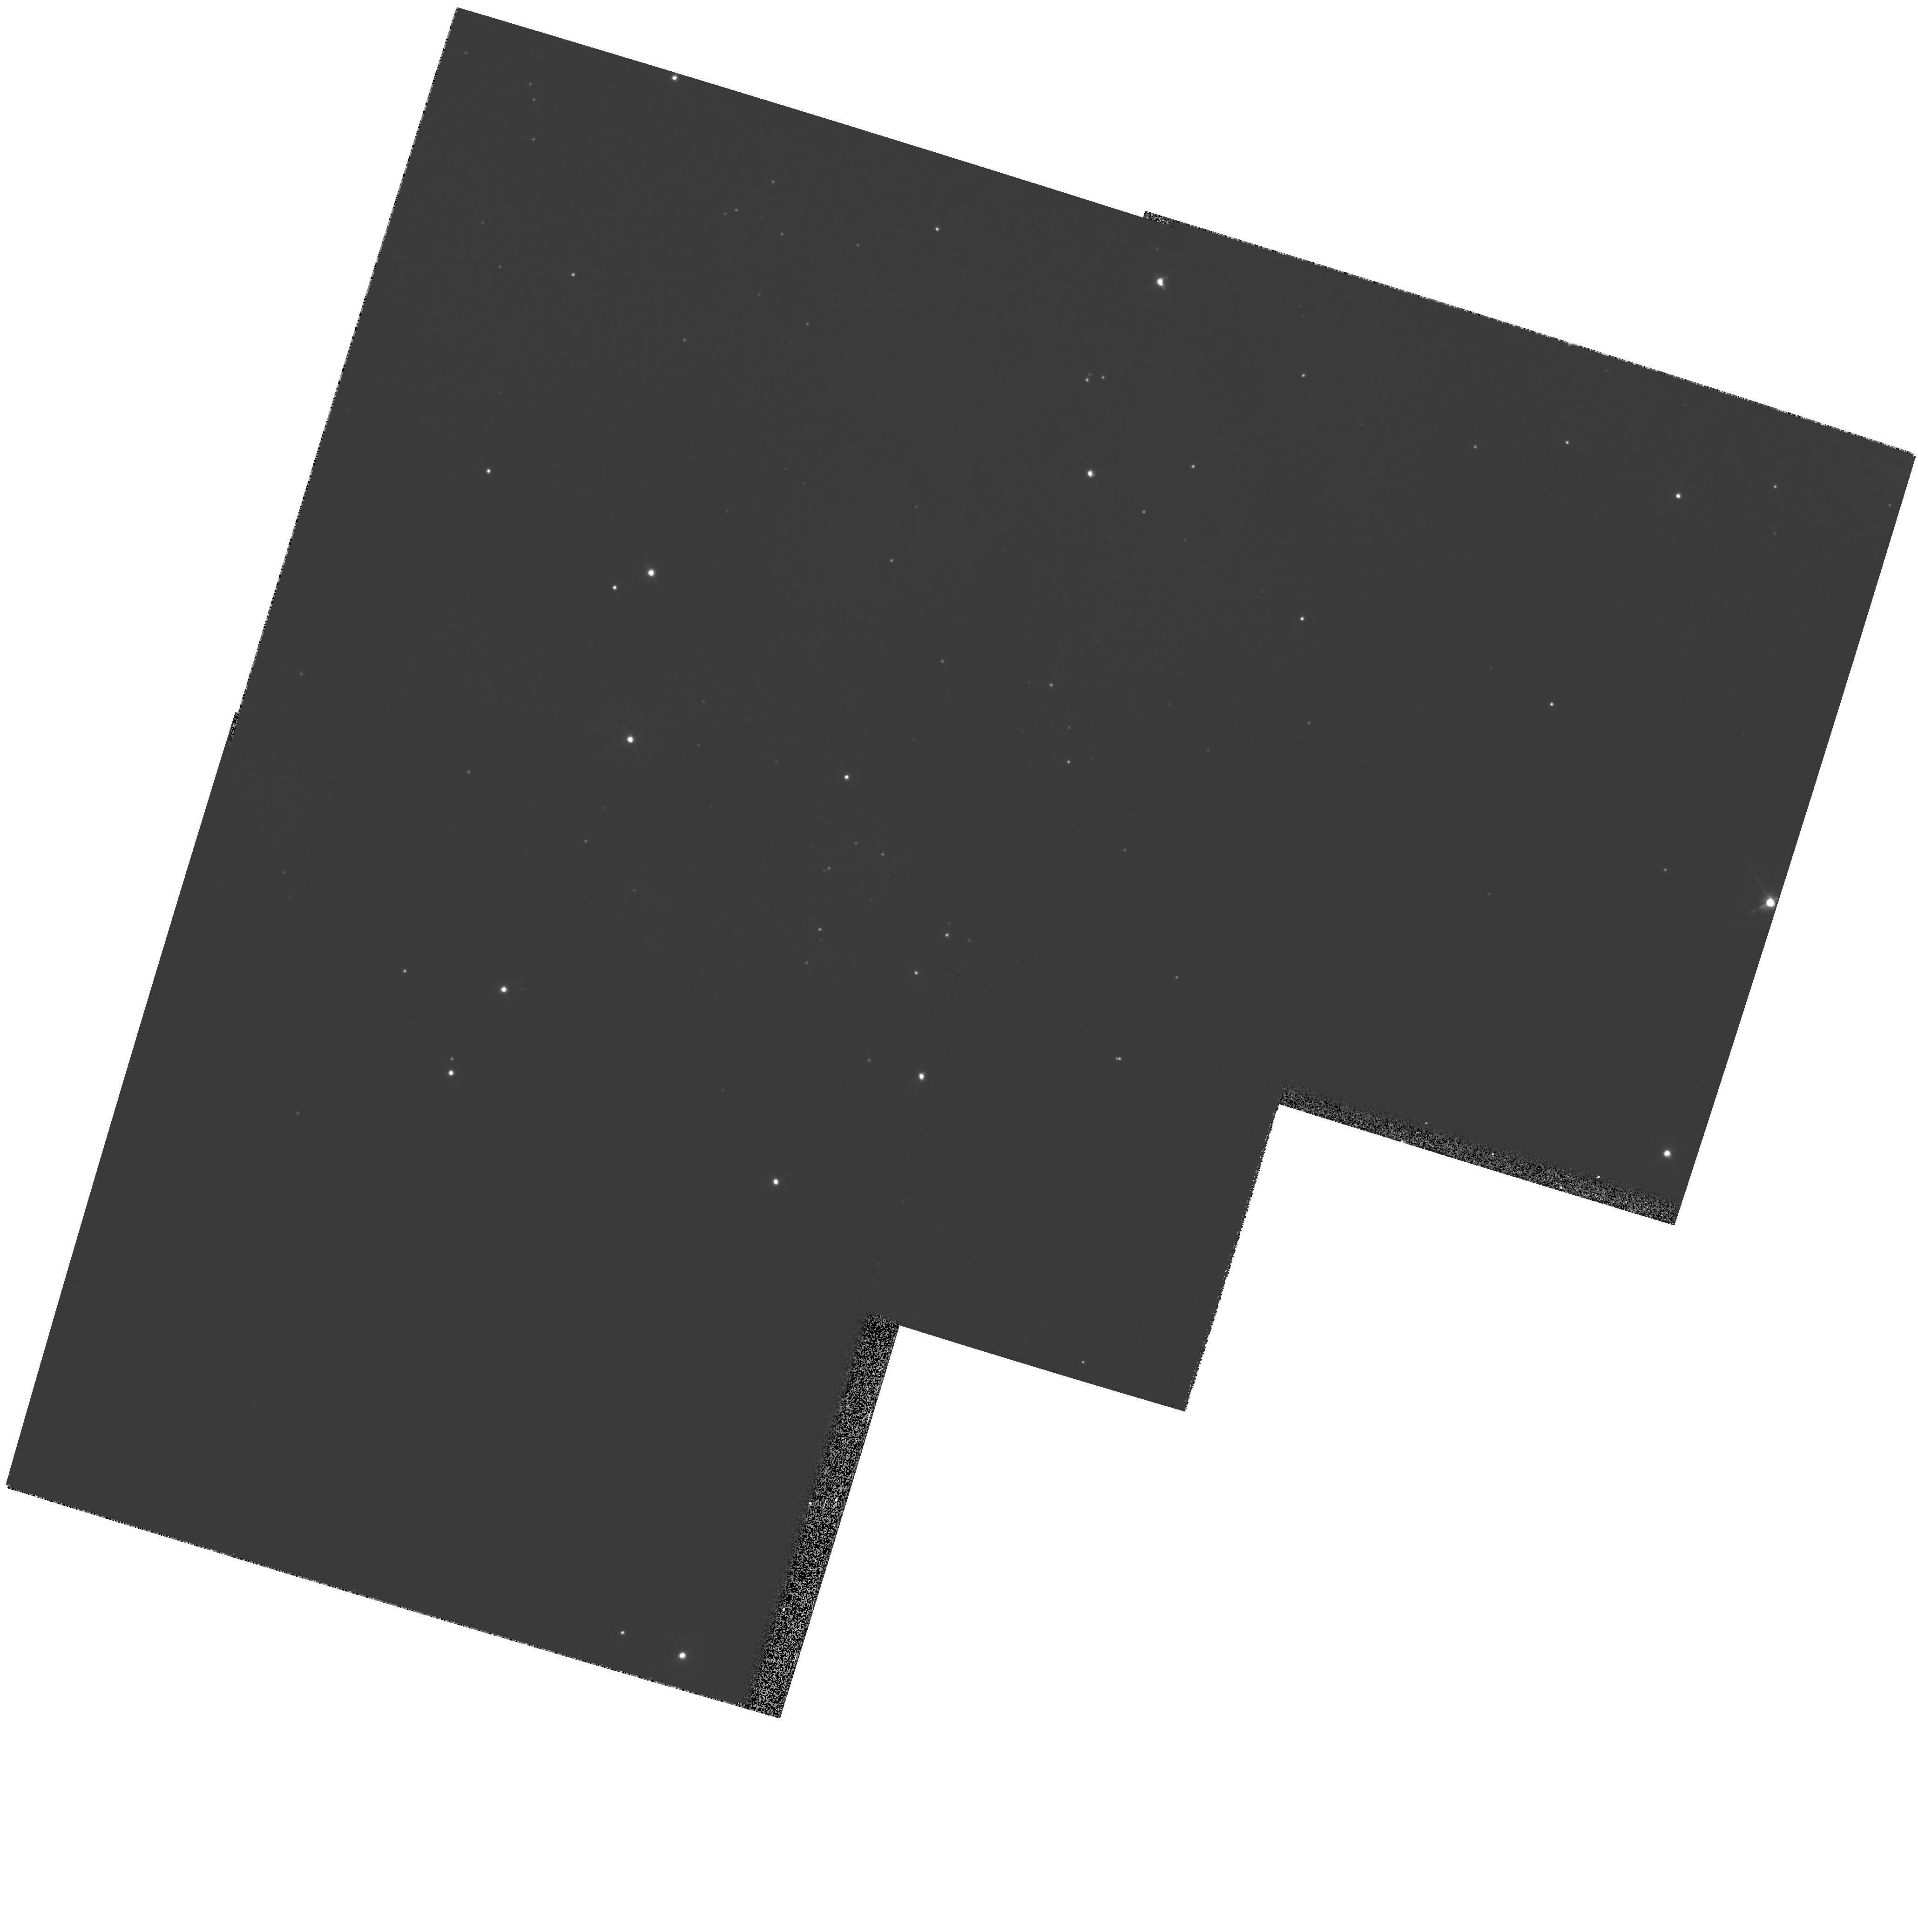
Target: NGC281-WEST
Instrument: WFPC2/PC
Filter: F814W
Exposure: 7 min
Observation ID: hst_8713_01_wfpc2_pc_f814w_u64i01

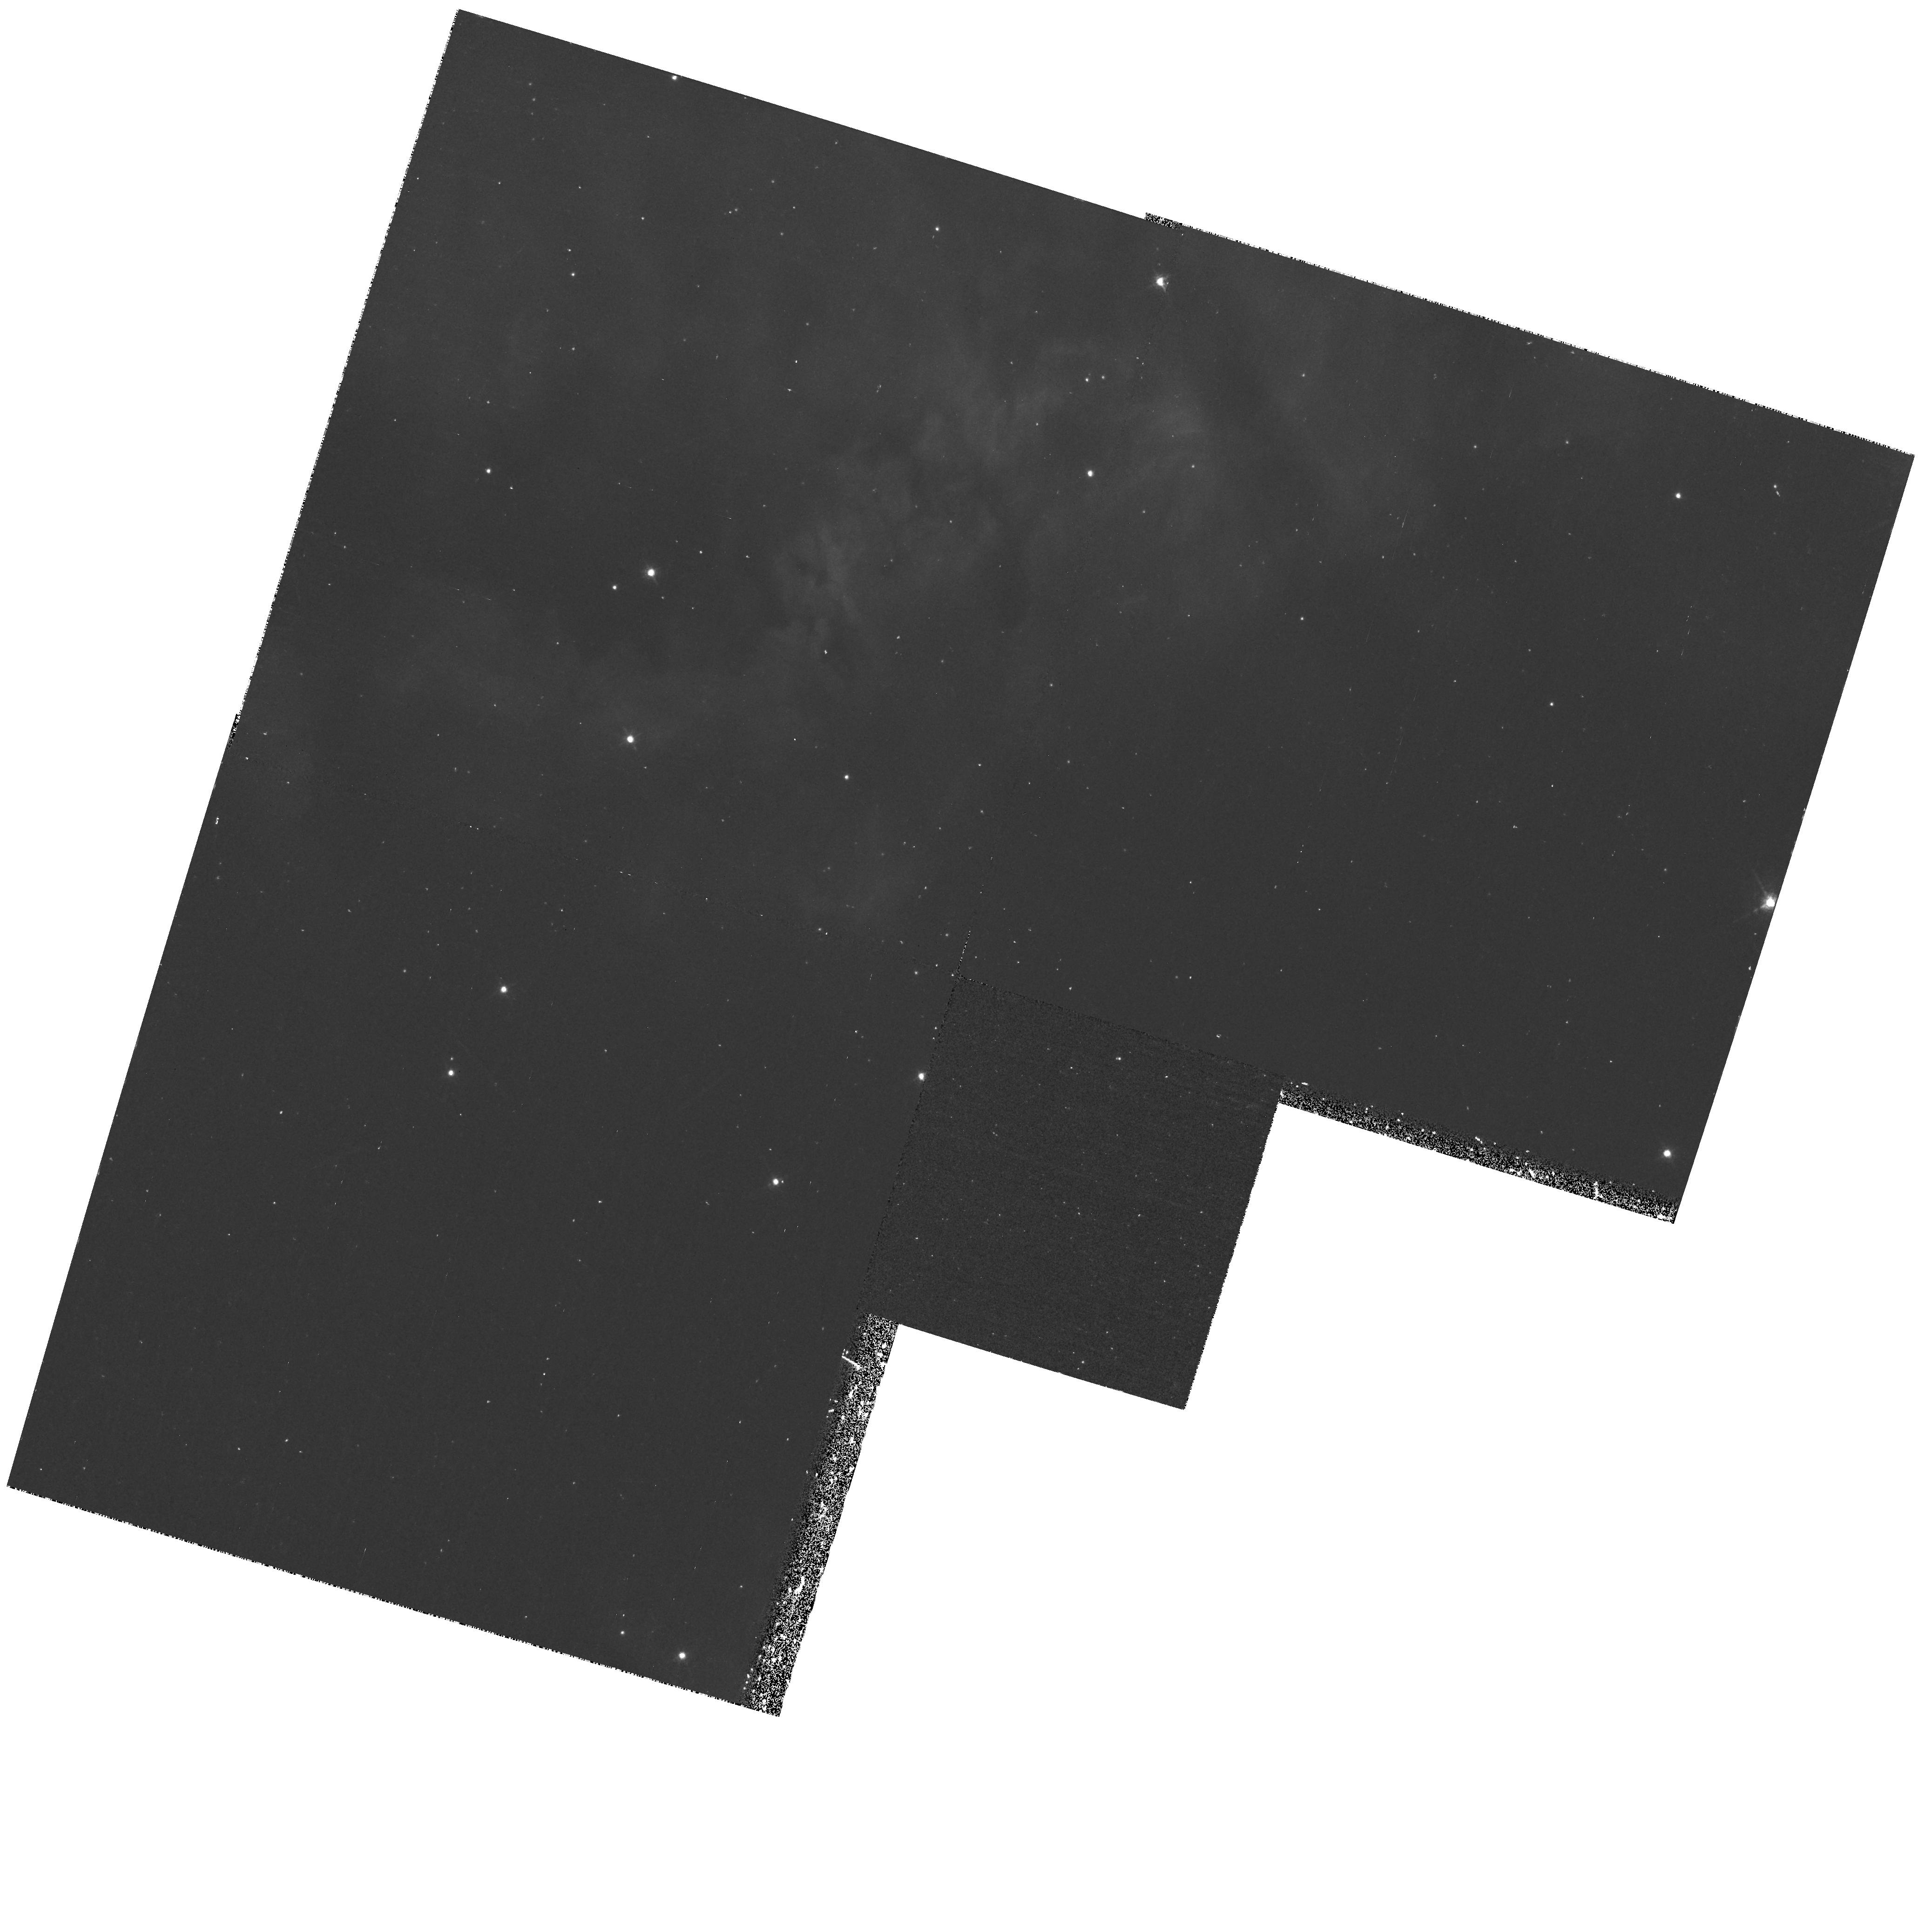
Target: NGC281-WEST
Instrument: WFPC2/PC
Filter: F673N
Exposure: 43 min
Observation ID: hst_8713_01_wfpc2_pc_f673n_u64i01

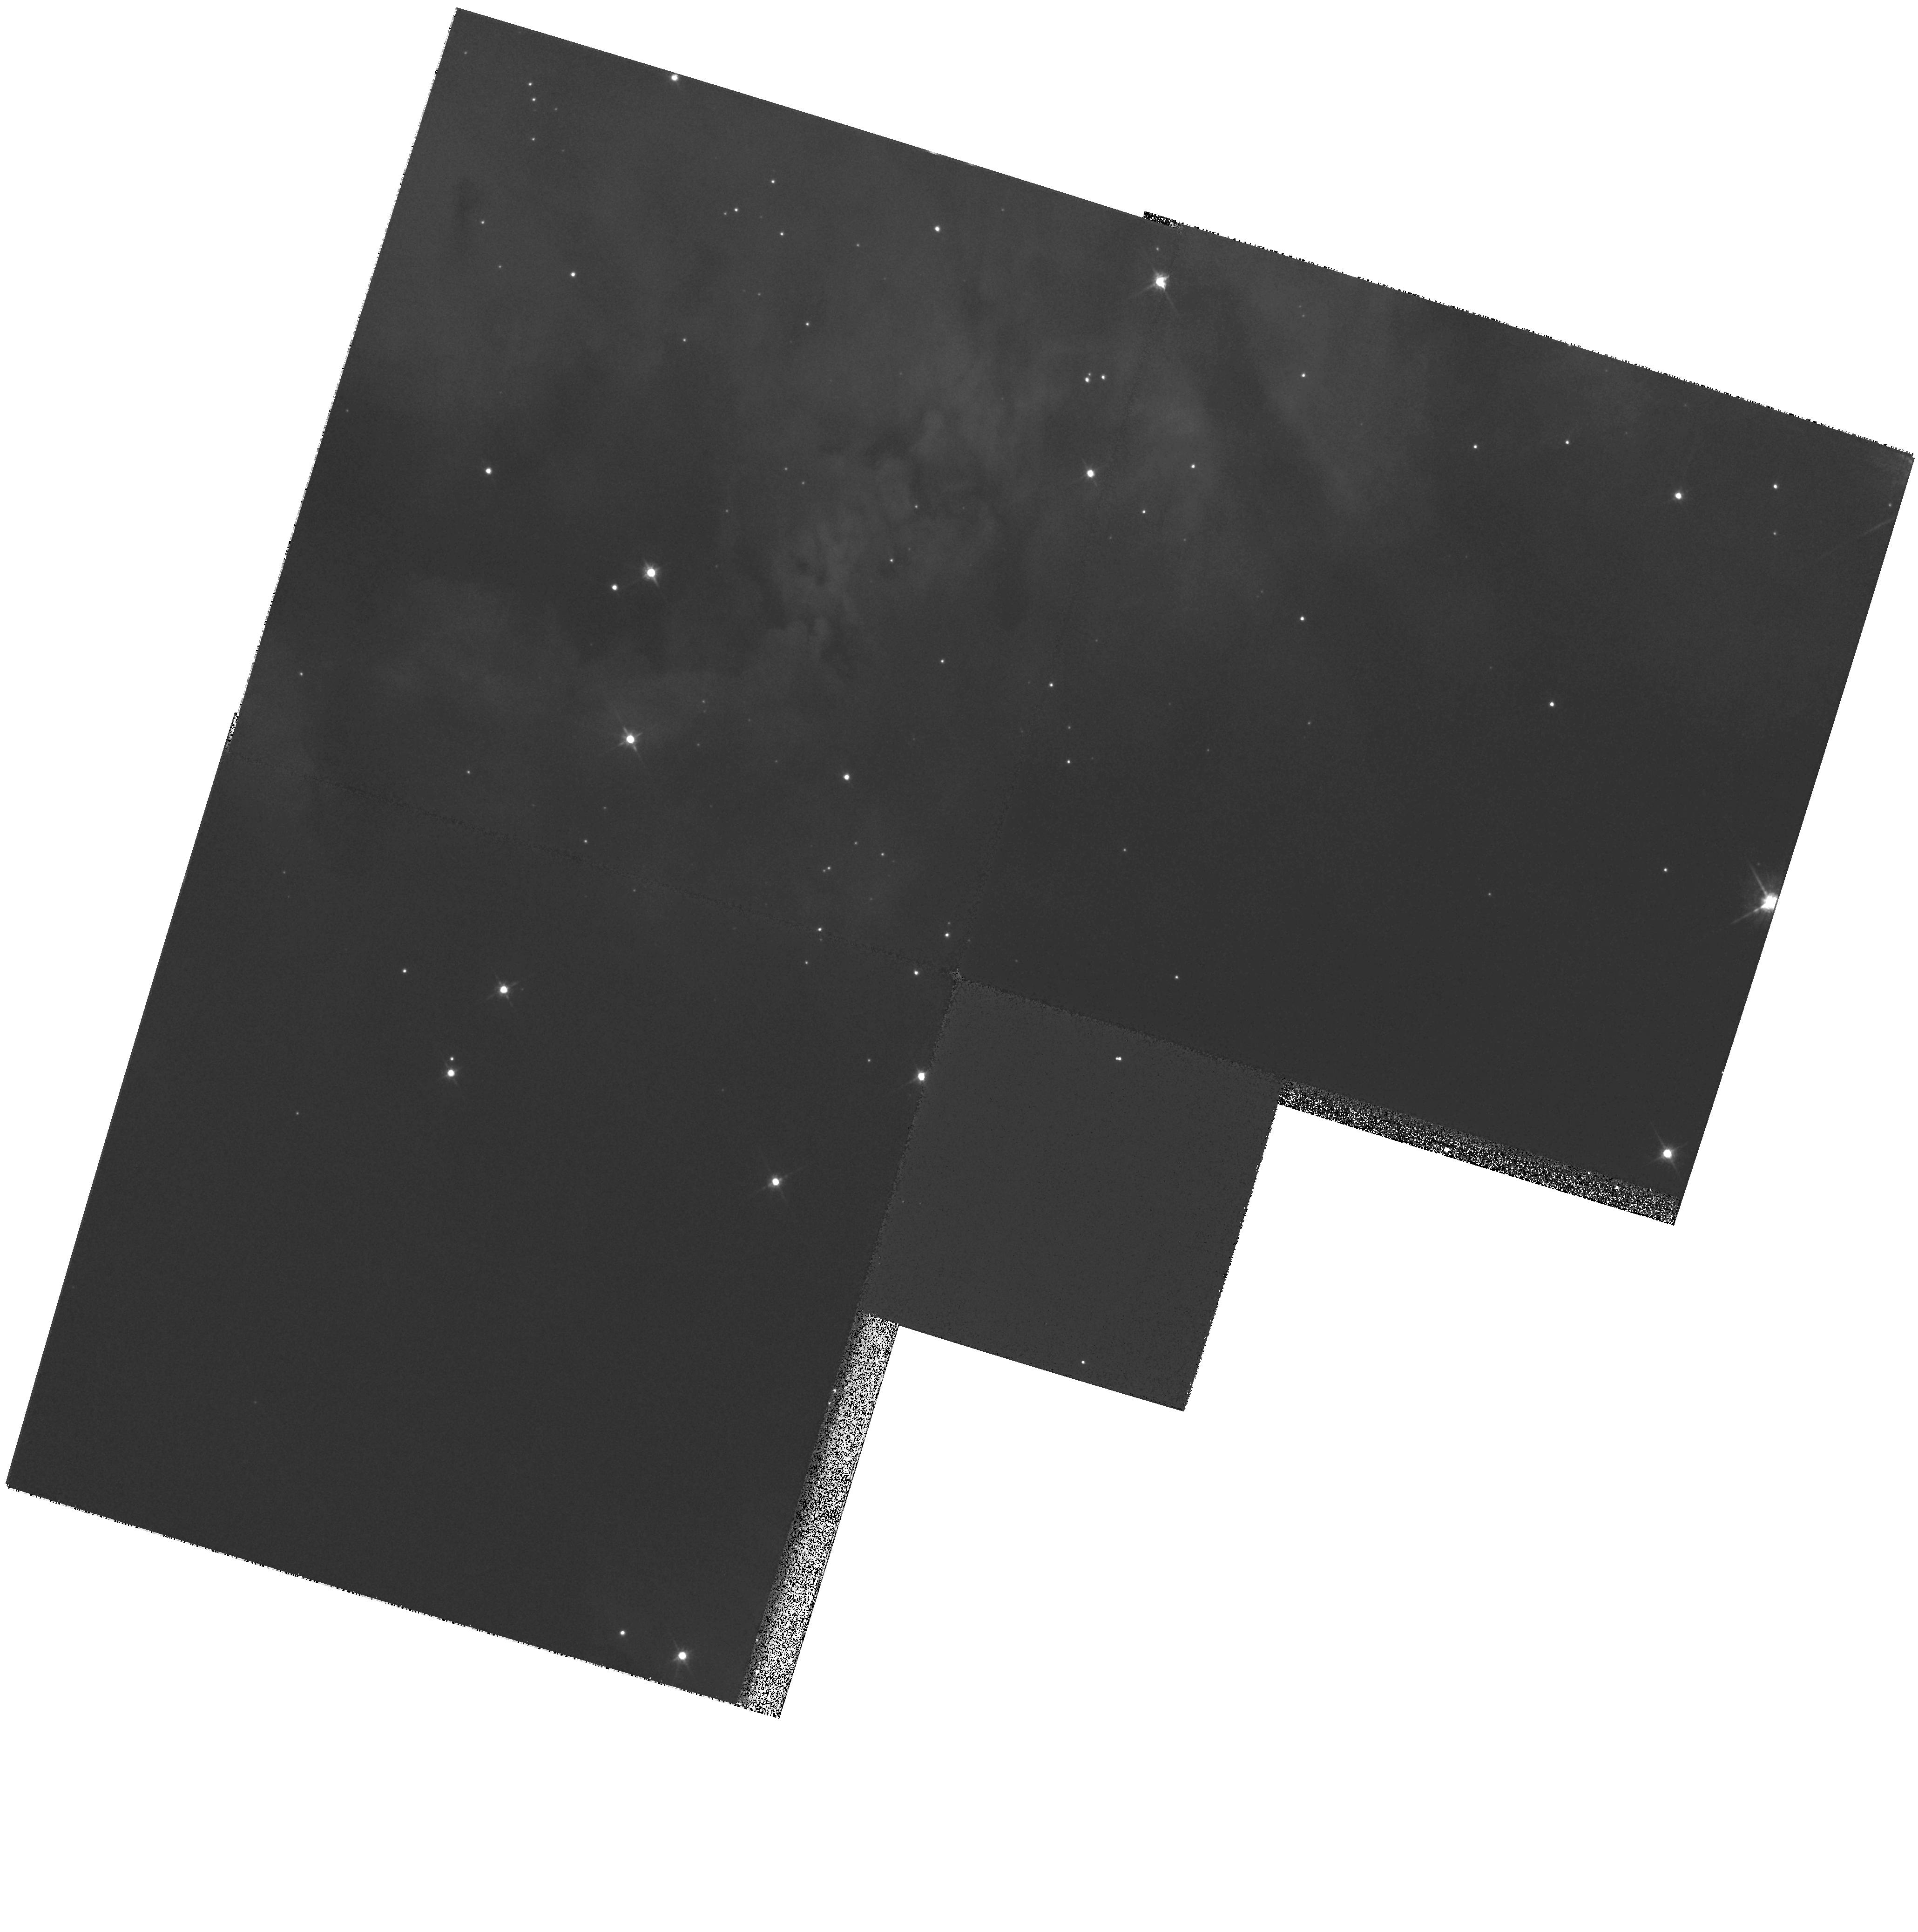
Target: NGC281-WEST
Instrument: WFPC2/PC
Filter: F675W
Exposure: 16 min
Observation ID: hst_8713_01_wfpc2_pc_f675w_u64i01

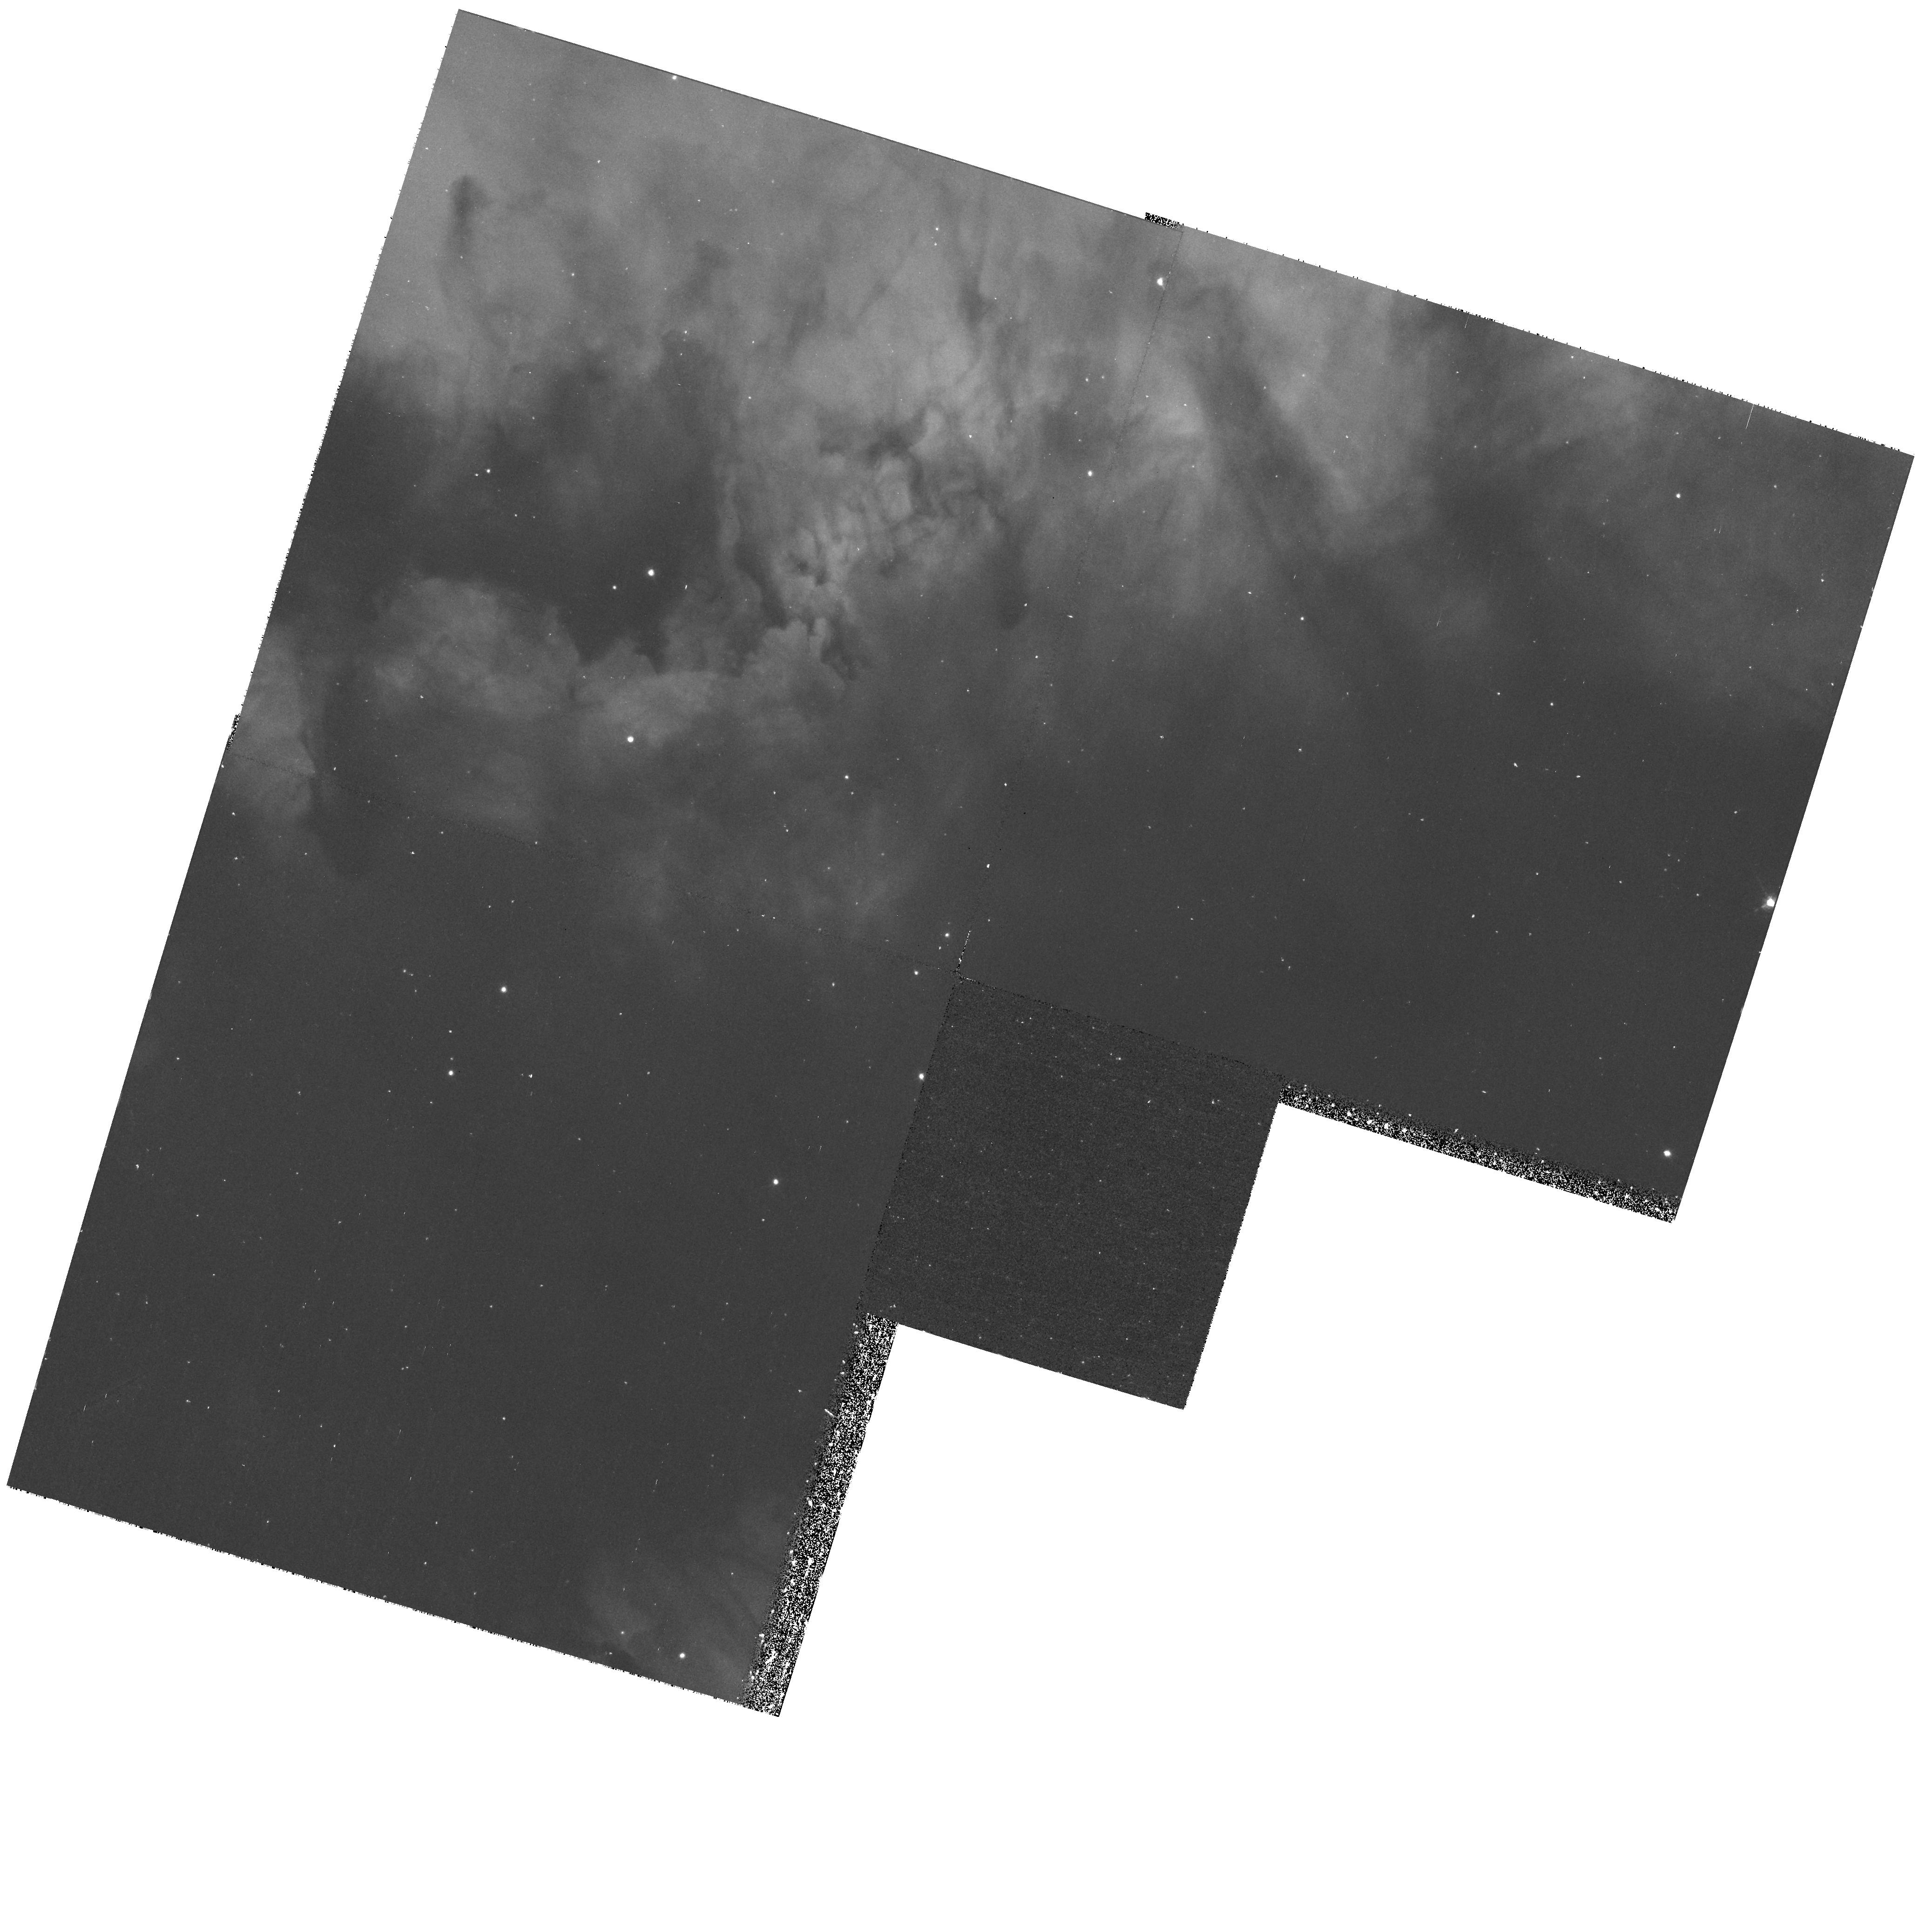
Target: NGC281-WEST
Instrument: WFPC2/PC
Filter: F656N
Exposure: 43 min
Observation ID: hst_8713_01_wfpc2_pc_f656n_u64i01

The Photoevaporation of Protostellar Envelopes in the NGC 281 Young Stellar Cluster (PI: Megeath, Tom)

We propose HAlpha, SII, SIII and R--band WFPC2 imaging of the NGC 281 nebula. This region, which we have studied intensively at near--infrared and radio wavelengths, contains a rich cluster of young, low--mass stars emerging from an edge--on molecular gas/H, ii region interface. With the WFPC2 images, we plan to search for <= 2000 AU sized evaporating globules, or EGGs, similar to those detected in M16 by Hester et al. (1996). These globules are thought to be accreting envelopes surrounding young protostars. By comparing the proposed WFPC2 imaging with our existing near-- infrared (NIR) data, we can estimate the fraction of stars which emerge from the molecular cloud enshrouded in EGGs. The goal is to determine whether most stars in the NGC 281 cluster emerge from the clouds still cloaked in their protostellar envelopes, or whether they disrupt their envelopes prior to emergence. From this analysis, we will ascertain whether photoevaporation by external OB stars plays a significant role in terminating protostellar accretion in young clusters.